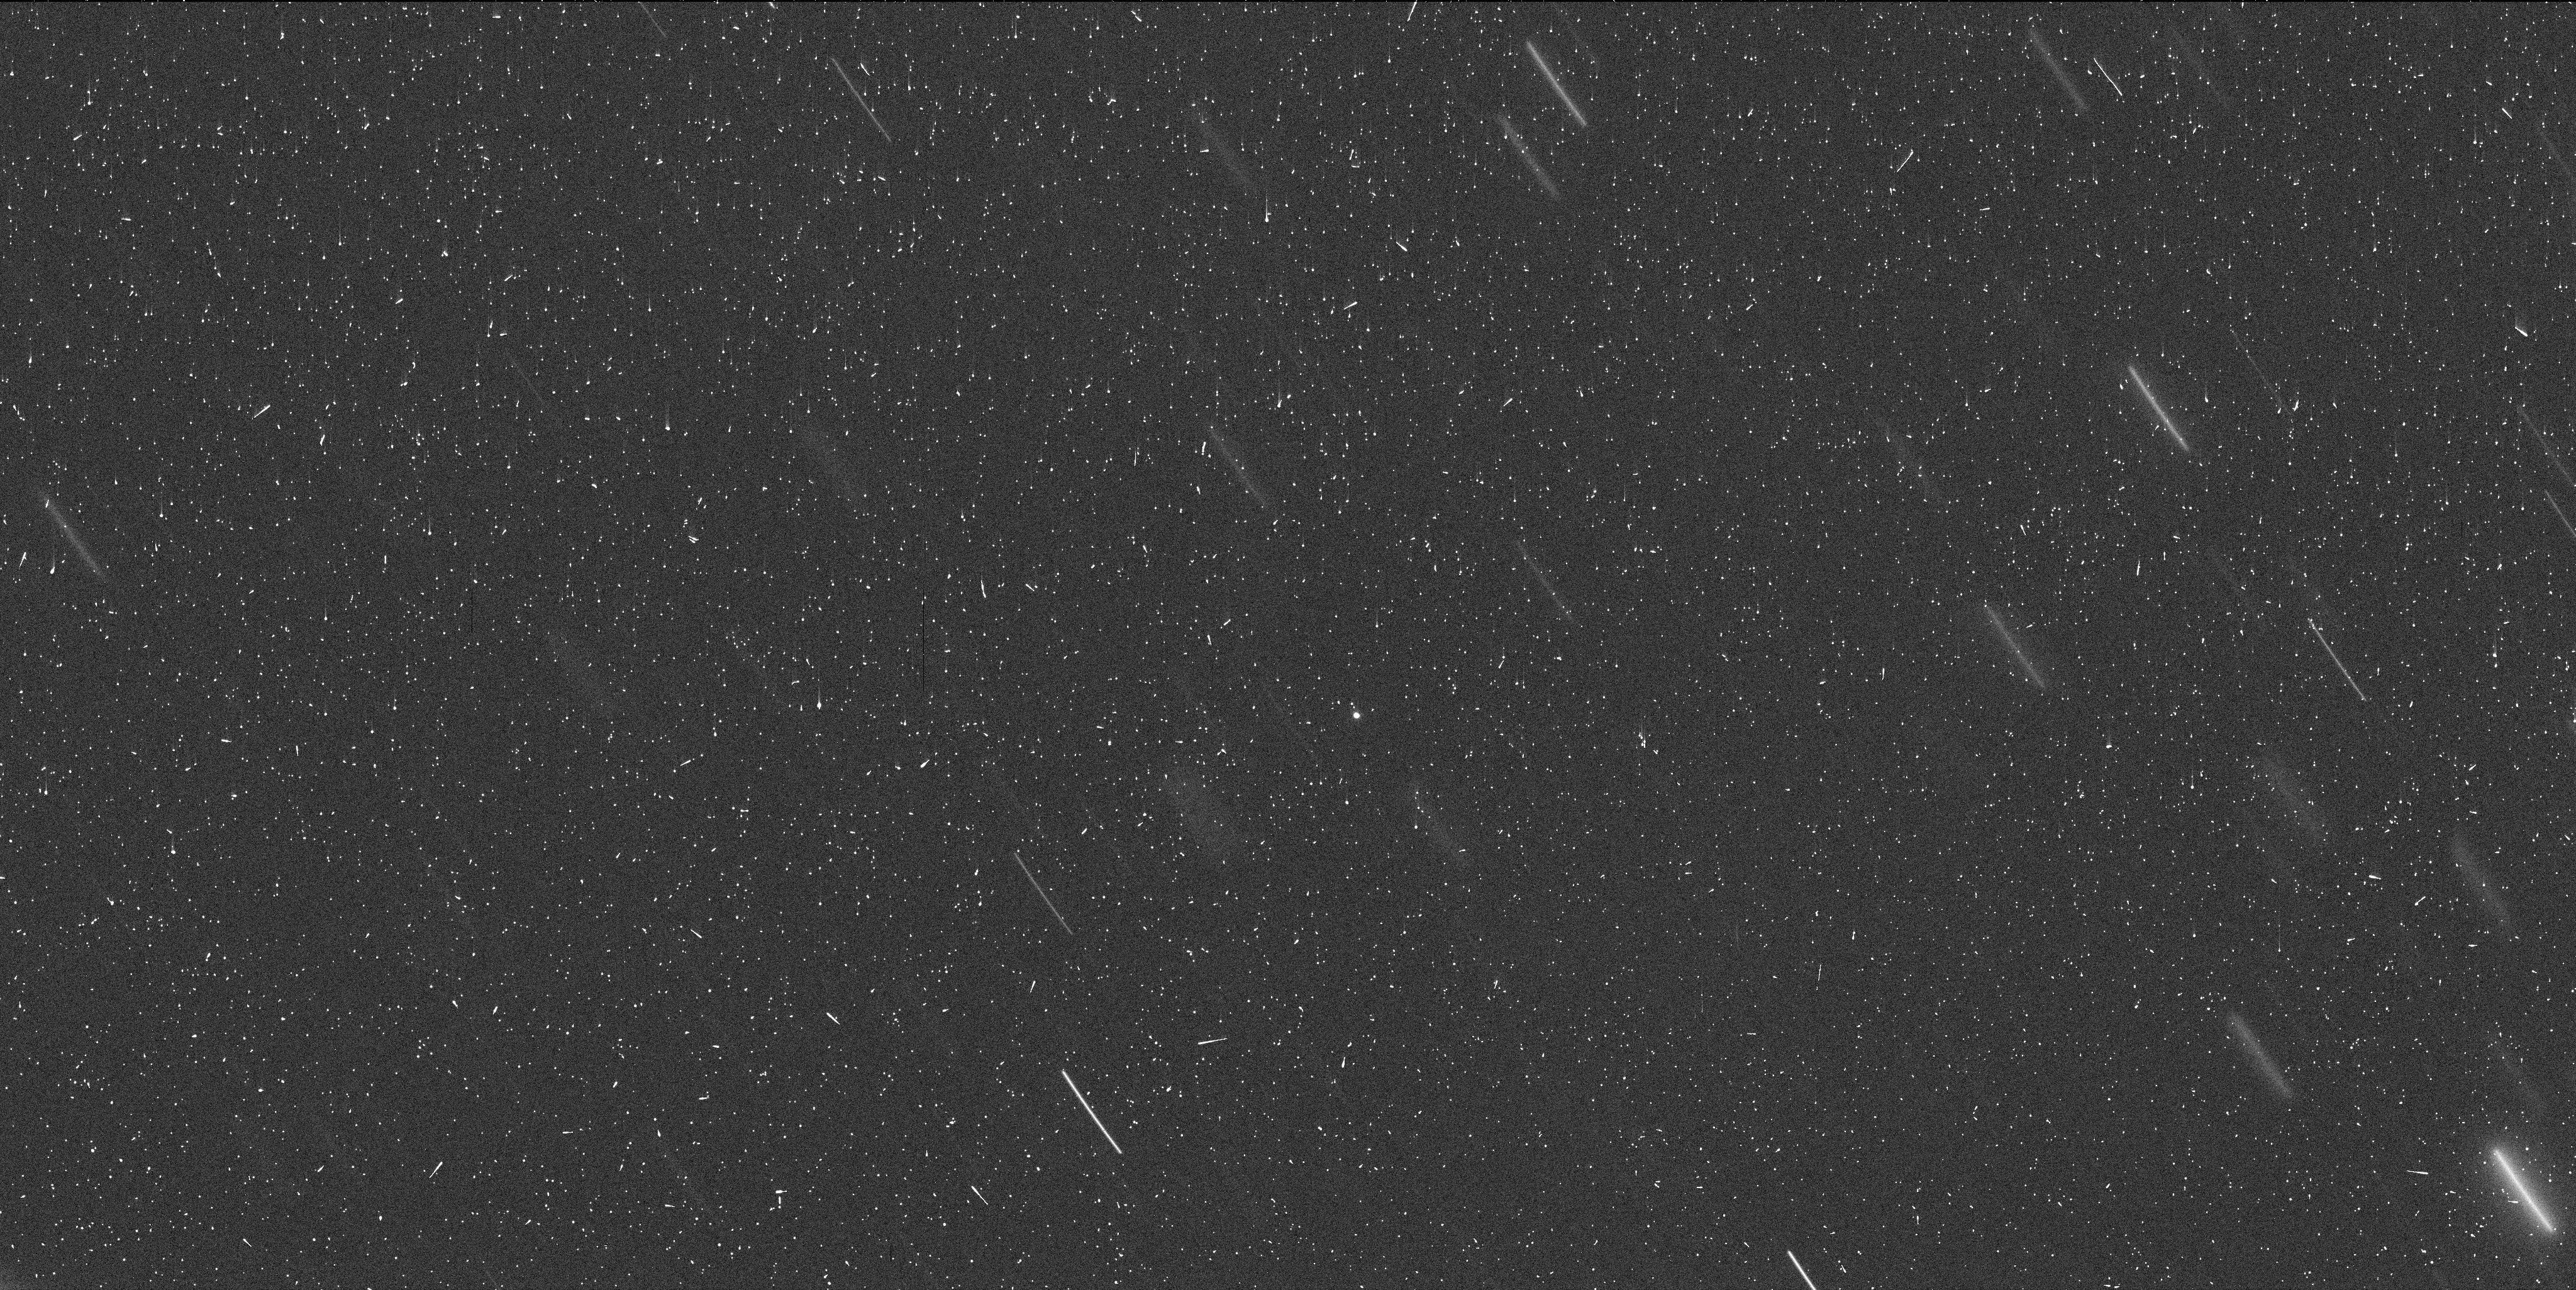
Target: MBC-2013P5-JPL19. Instrument: WFC3/UVIS. Filter: F350LP. Exposure: 7 min. Observation ID: iclu30rlq

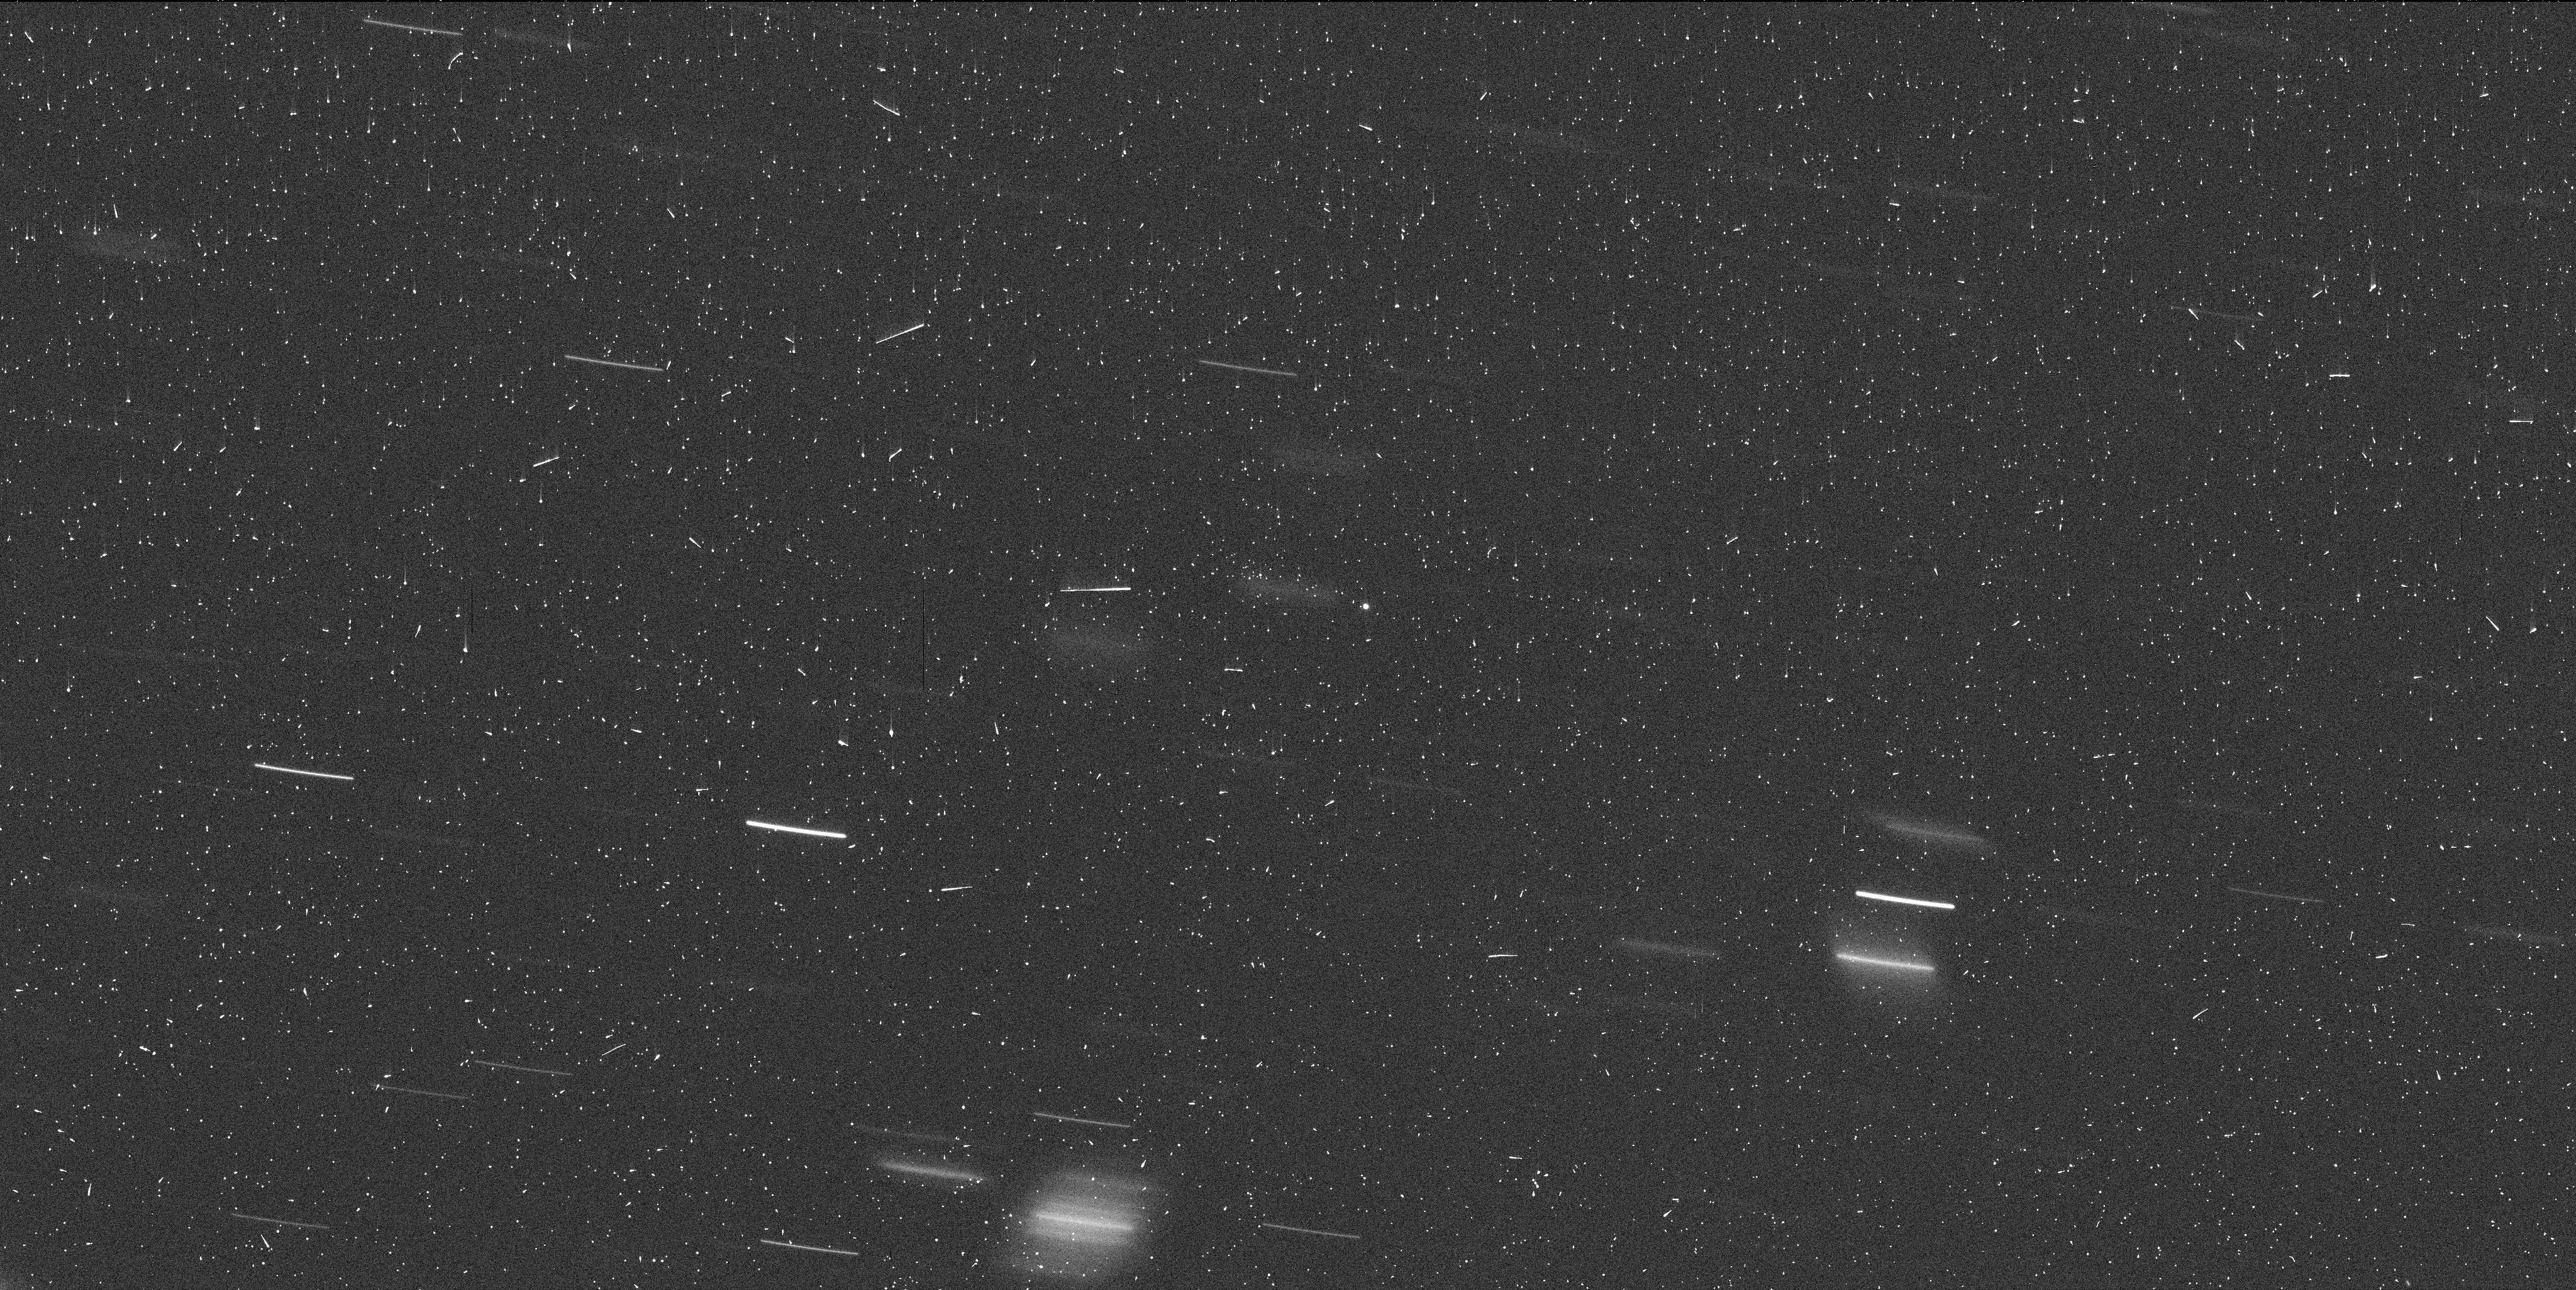
Target: MBC-2013P5-EPOCH-A. Instrument: WFC3/UVIS. Filter: F350LP. Exposure: 7 min. Observation ID: iclu20liq

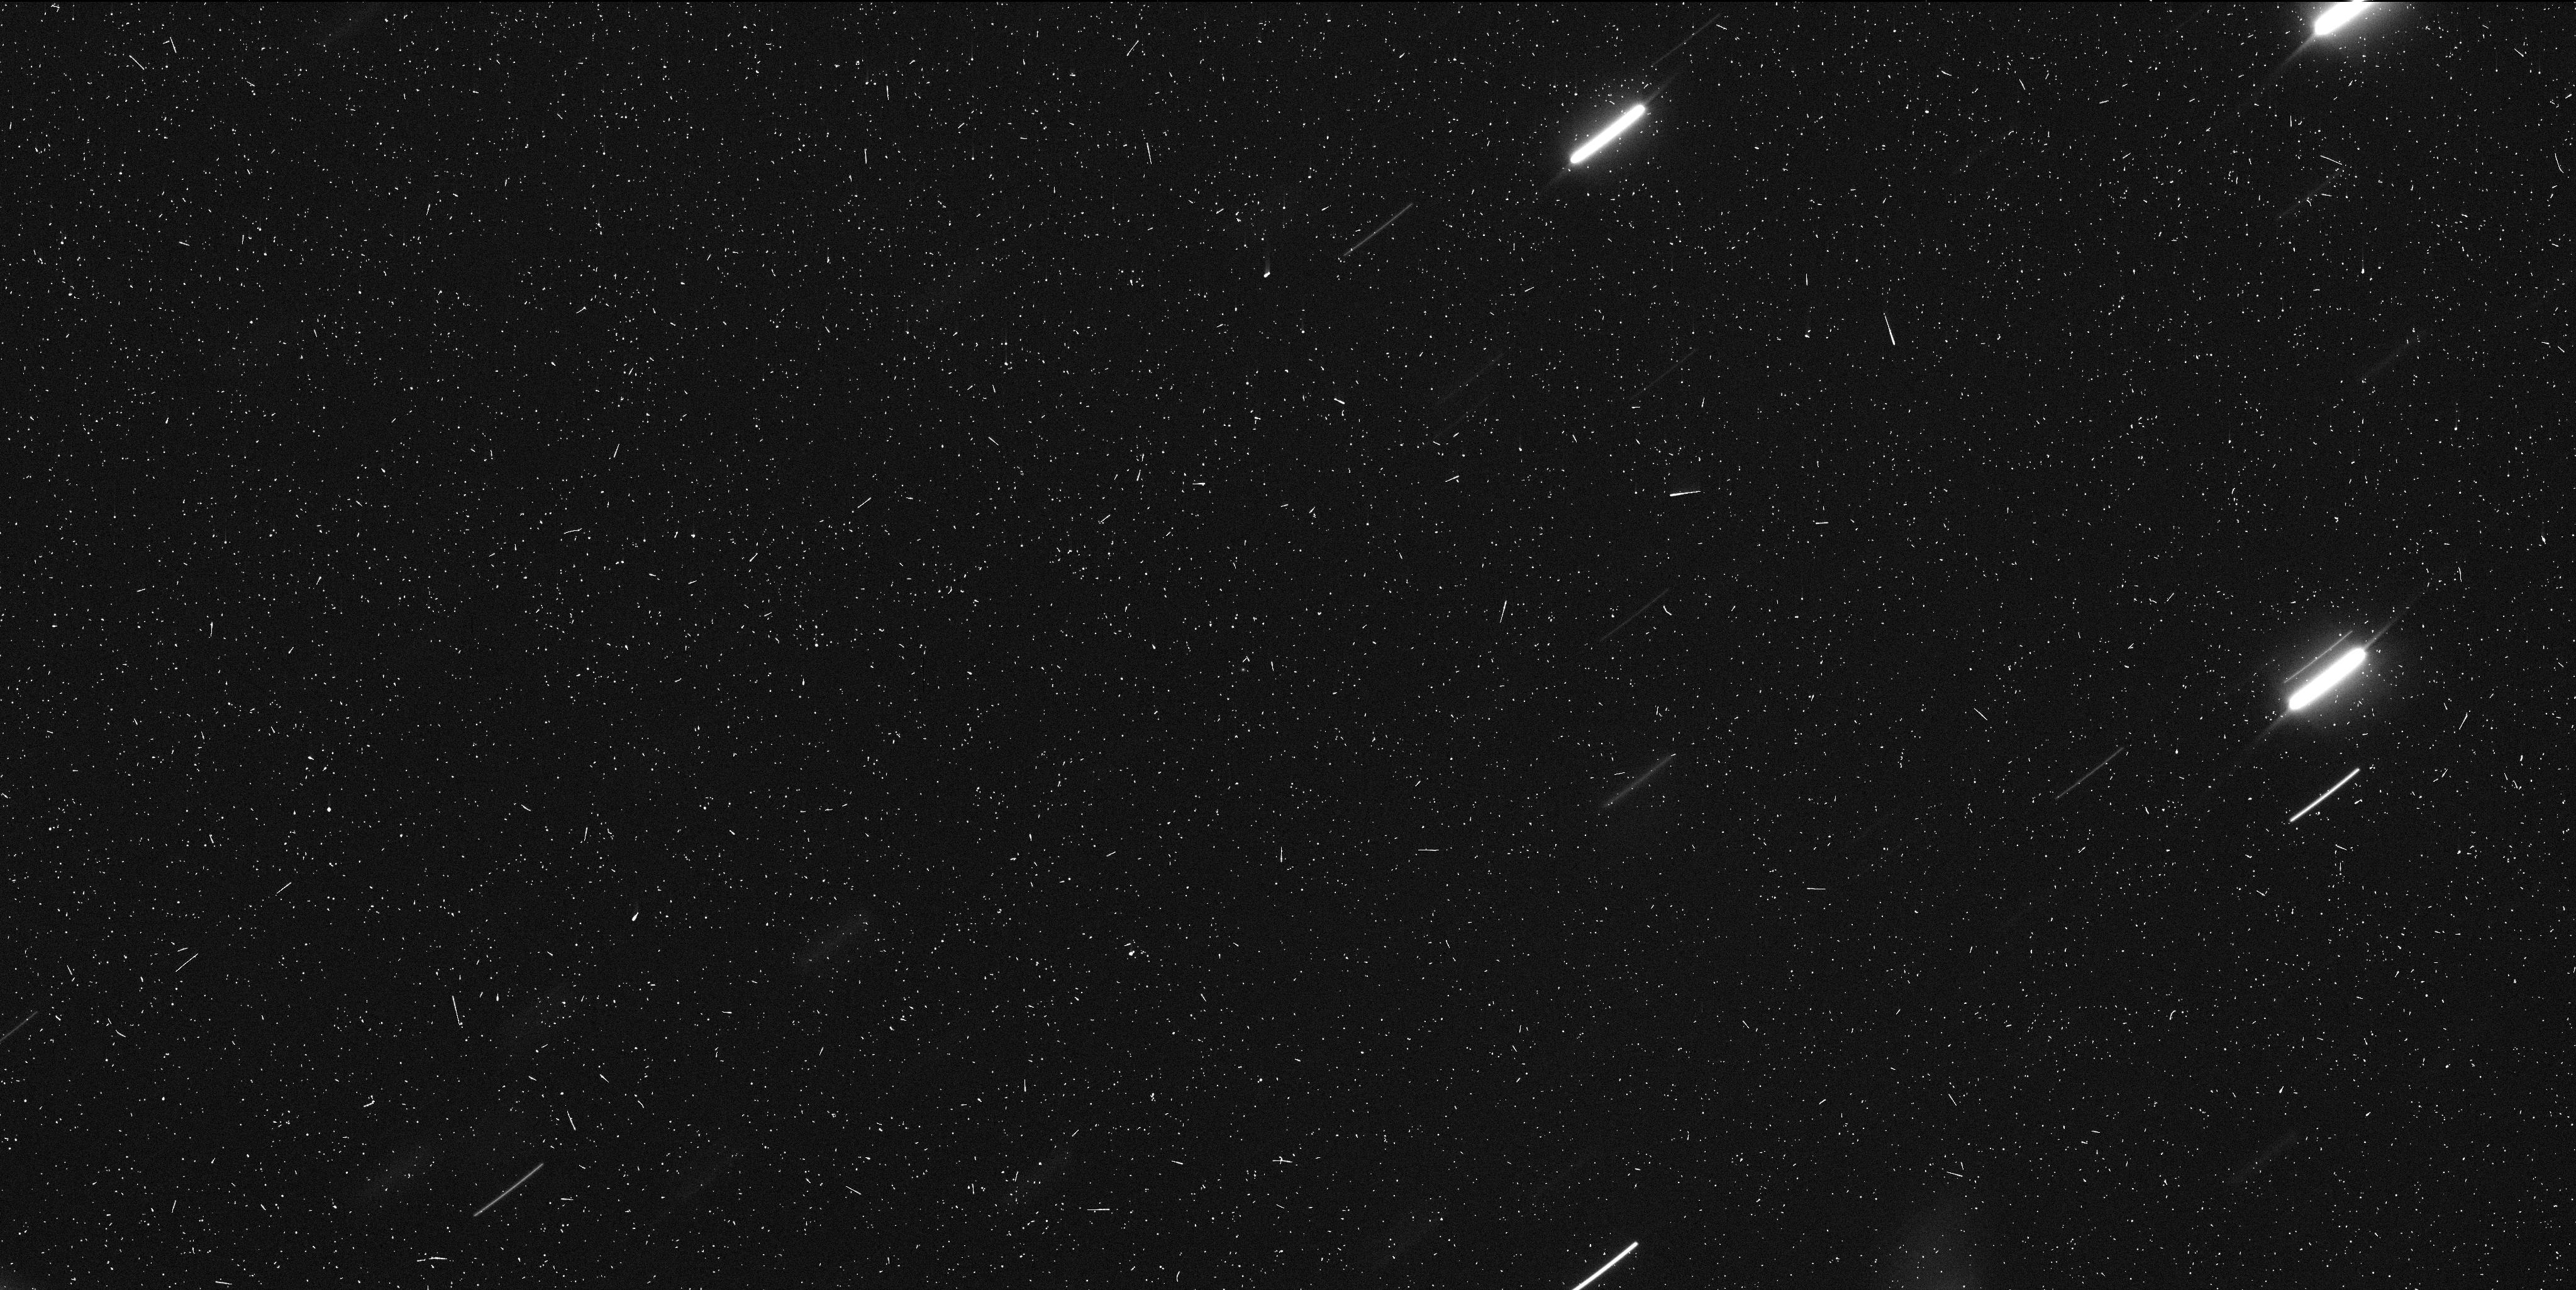
Target: MBC-2013P5-JPL19. Instrument: WFC3/UVIS. Filter: F350LP. Exposure: 7 min. Observation ID: iclu70dcq

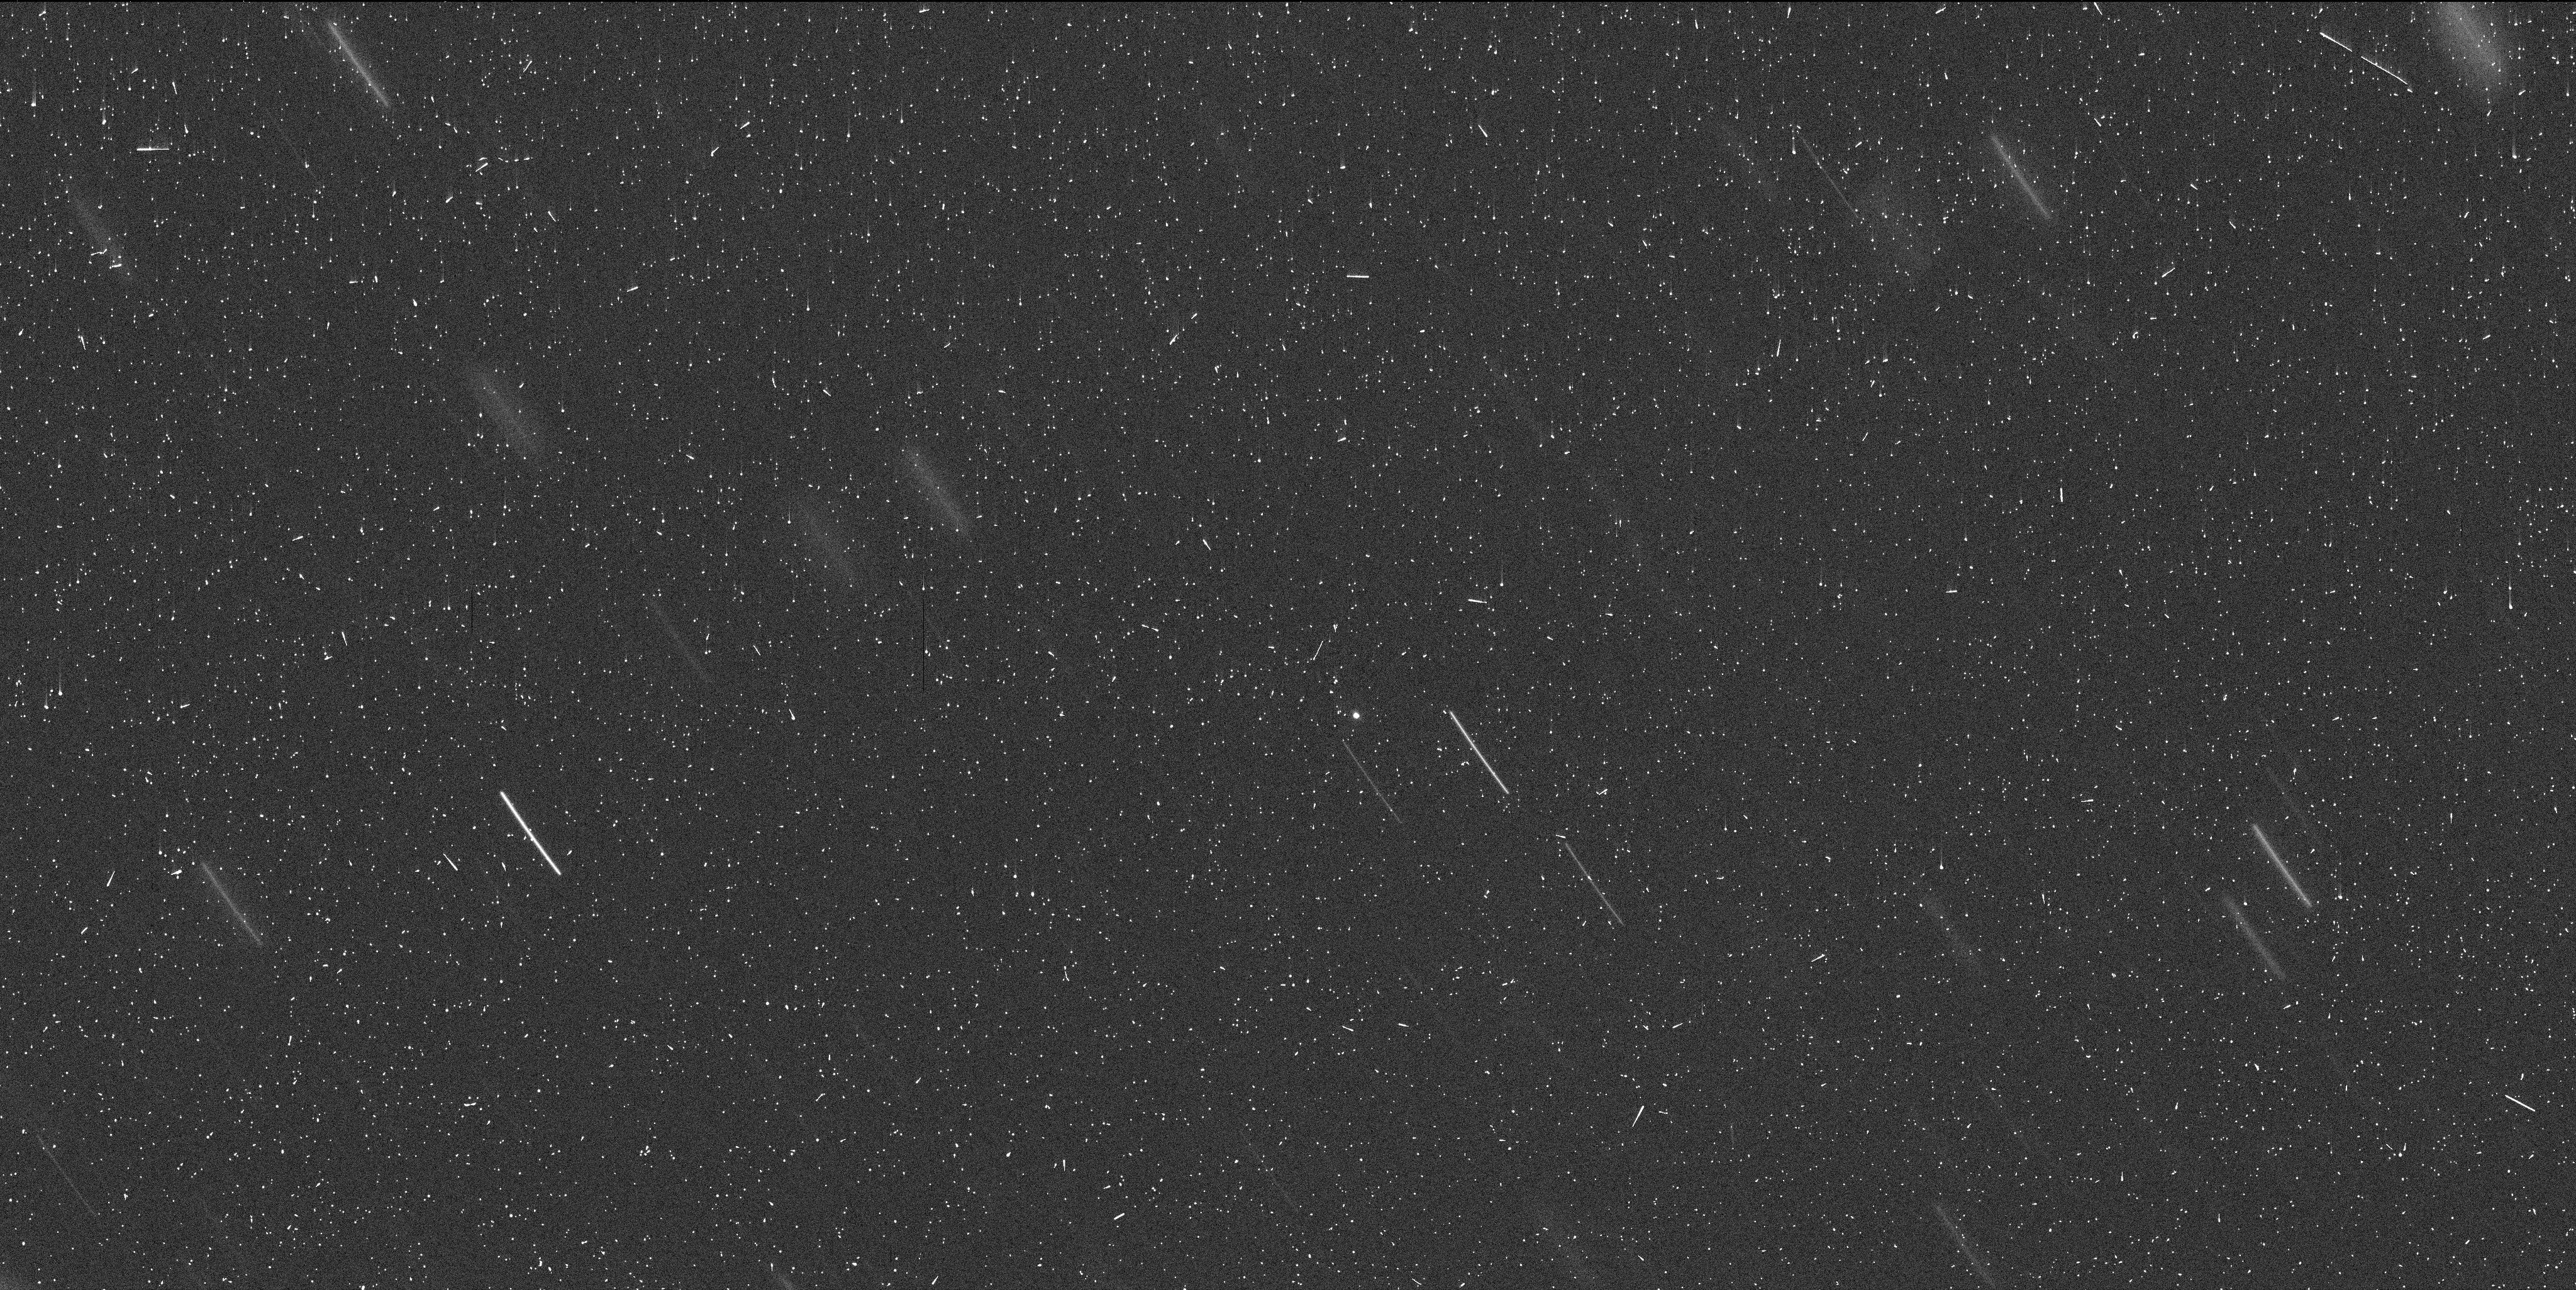
Target: MBC-2013P5-JPL19. Instrument: WFC3/UVIS. Filter: F350LP. Exposure: 7 min. Observation ID: iclu3as4q

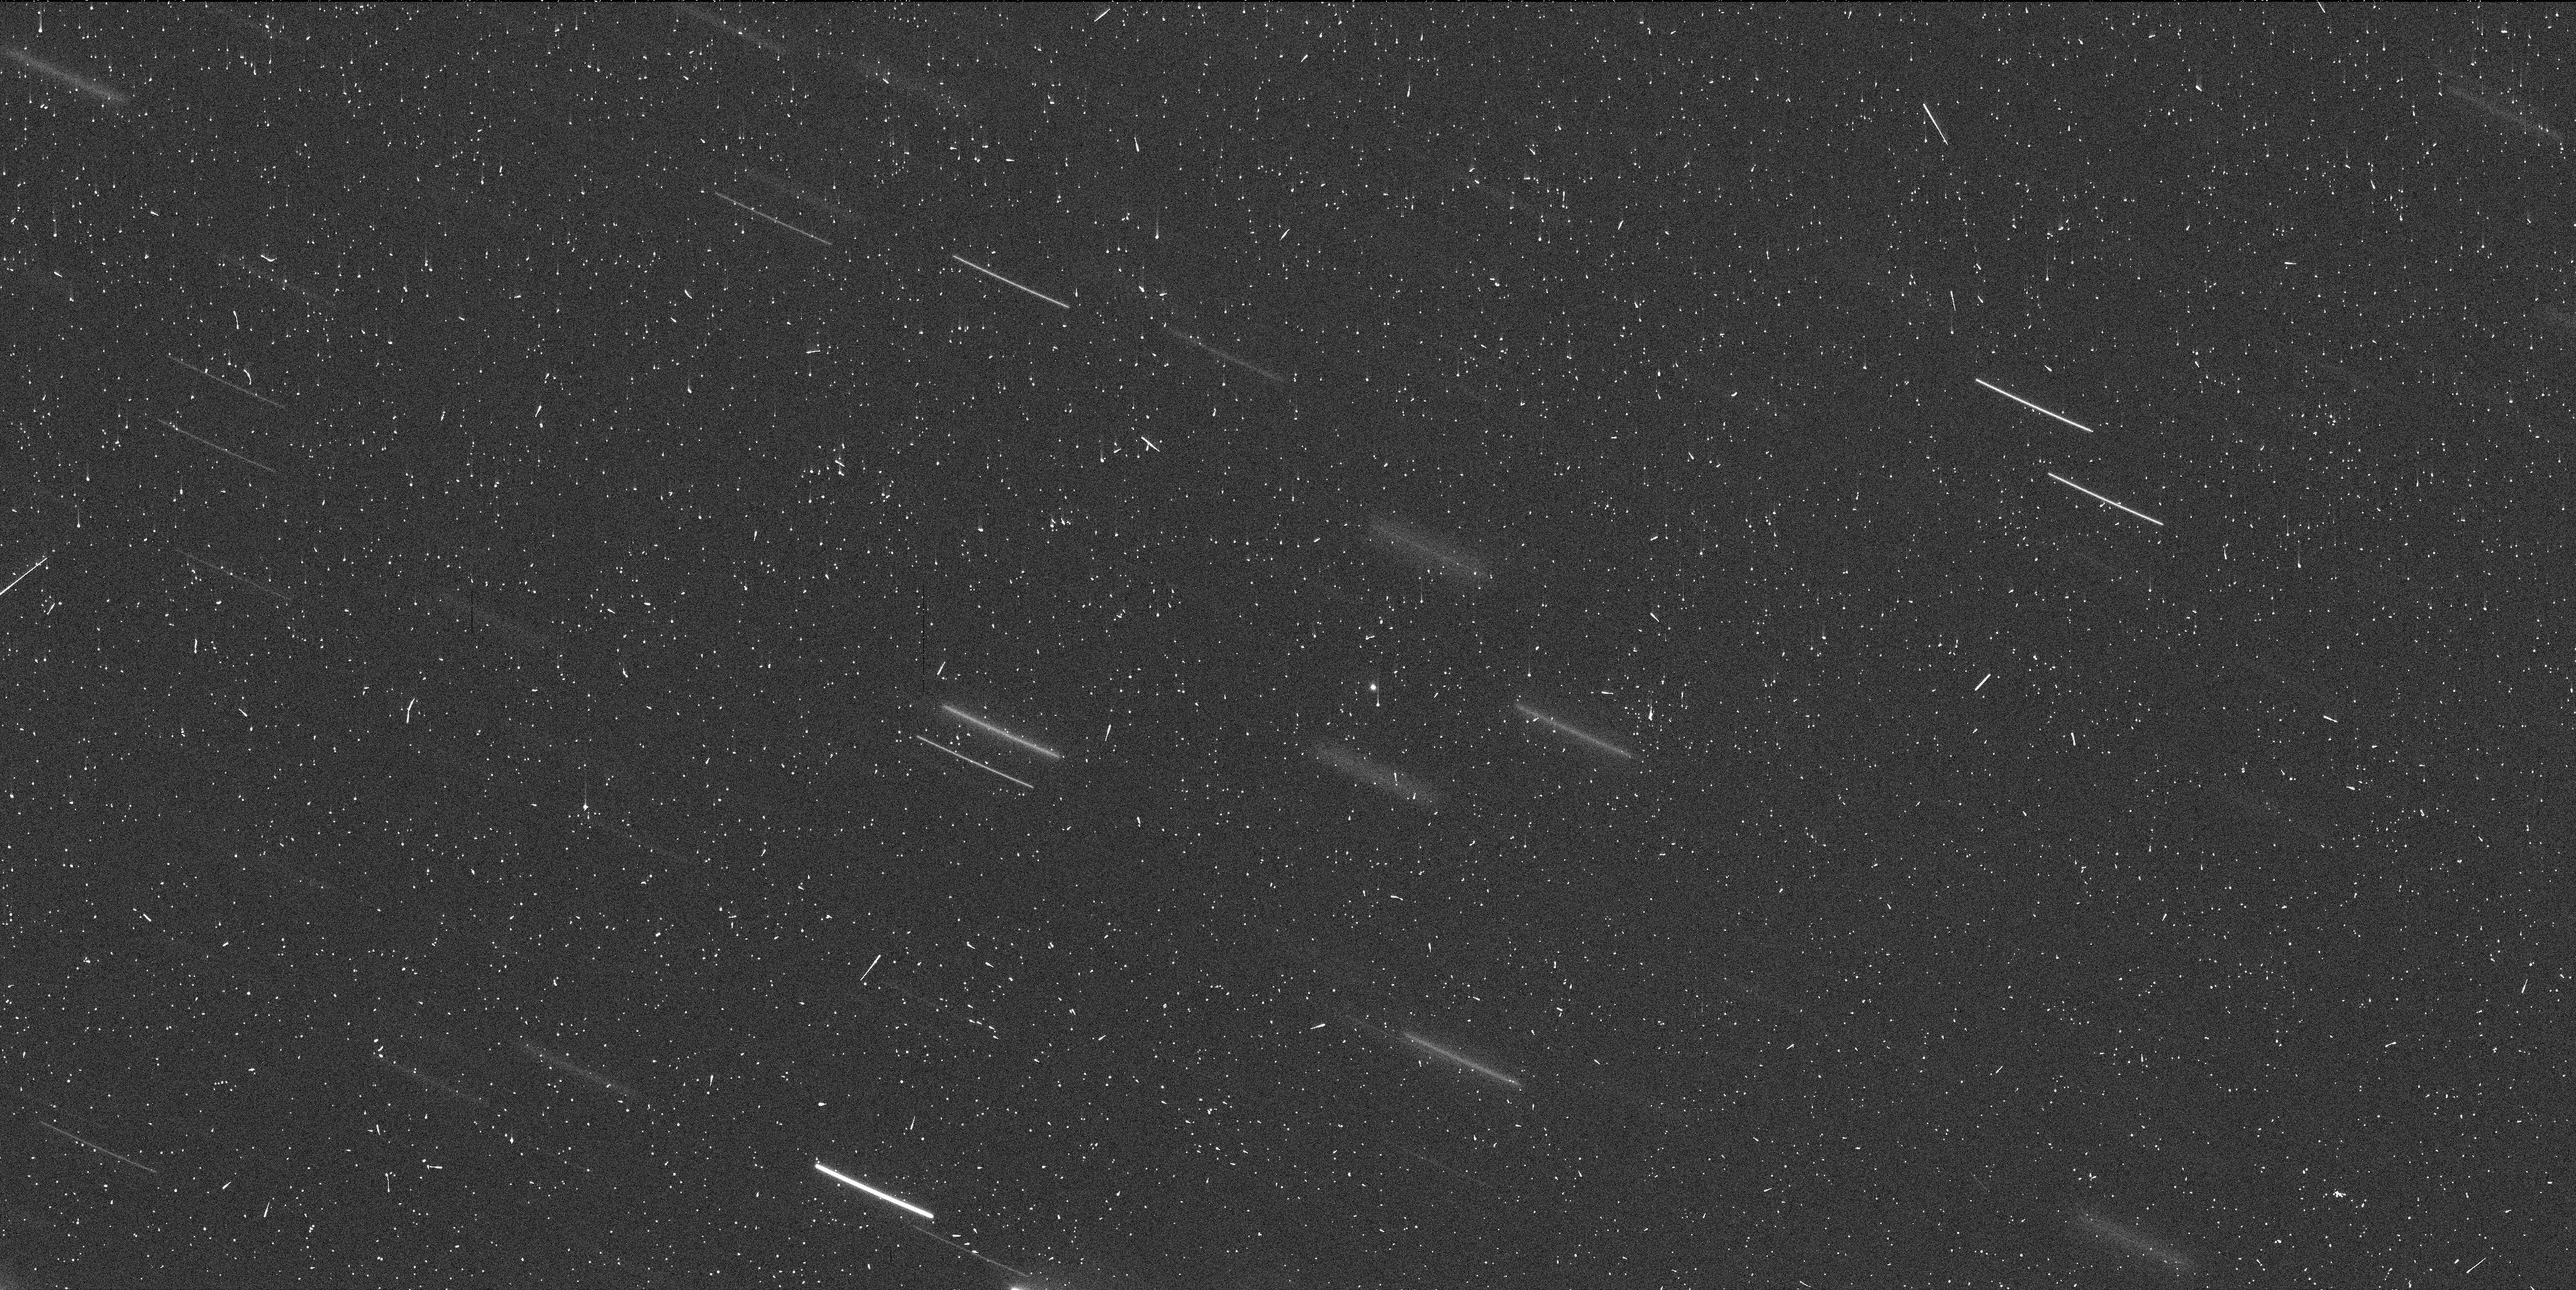
Target: MBC-2013P5-JPL19. Instrument: WFC3/UVIS. Filter: F350LP. Exposure: 7 min. Observation ID: iclu3bt5q

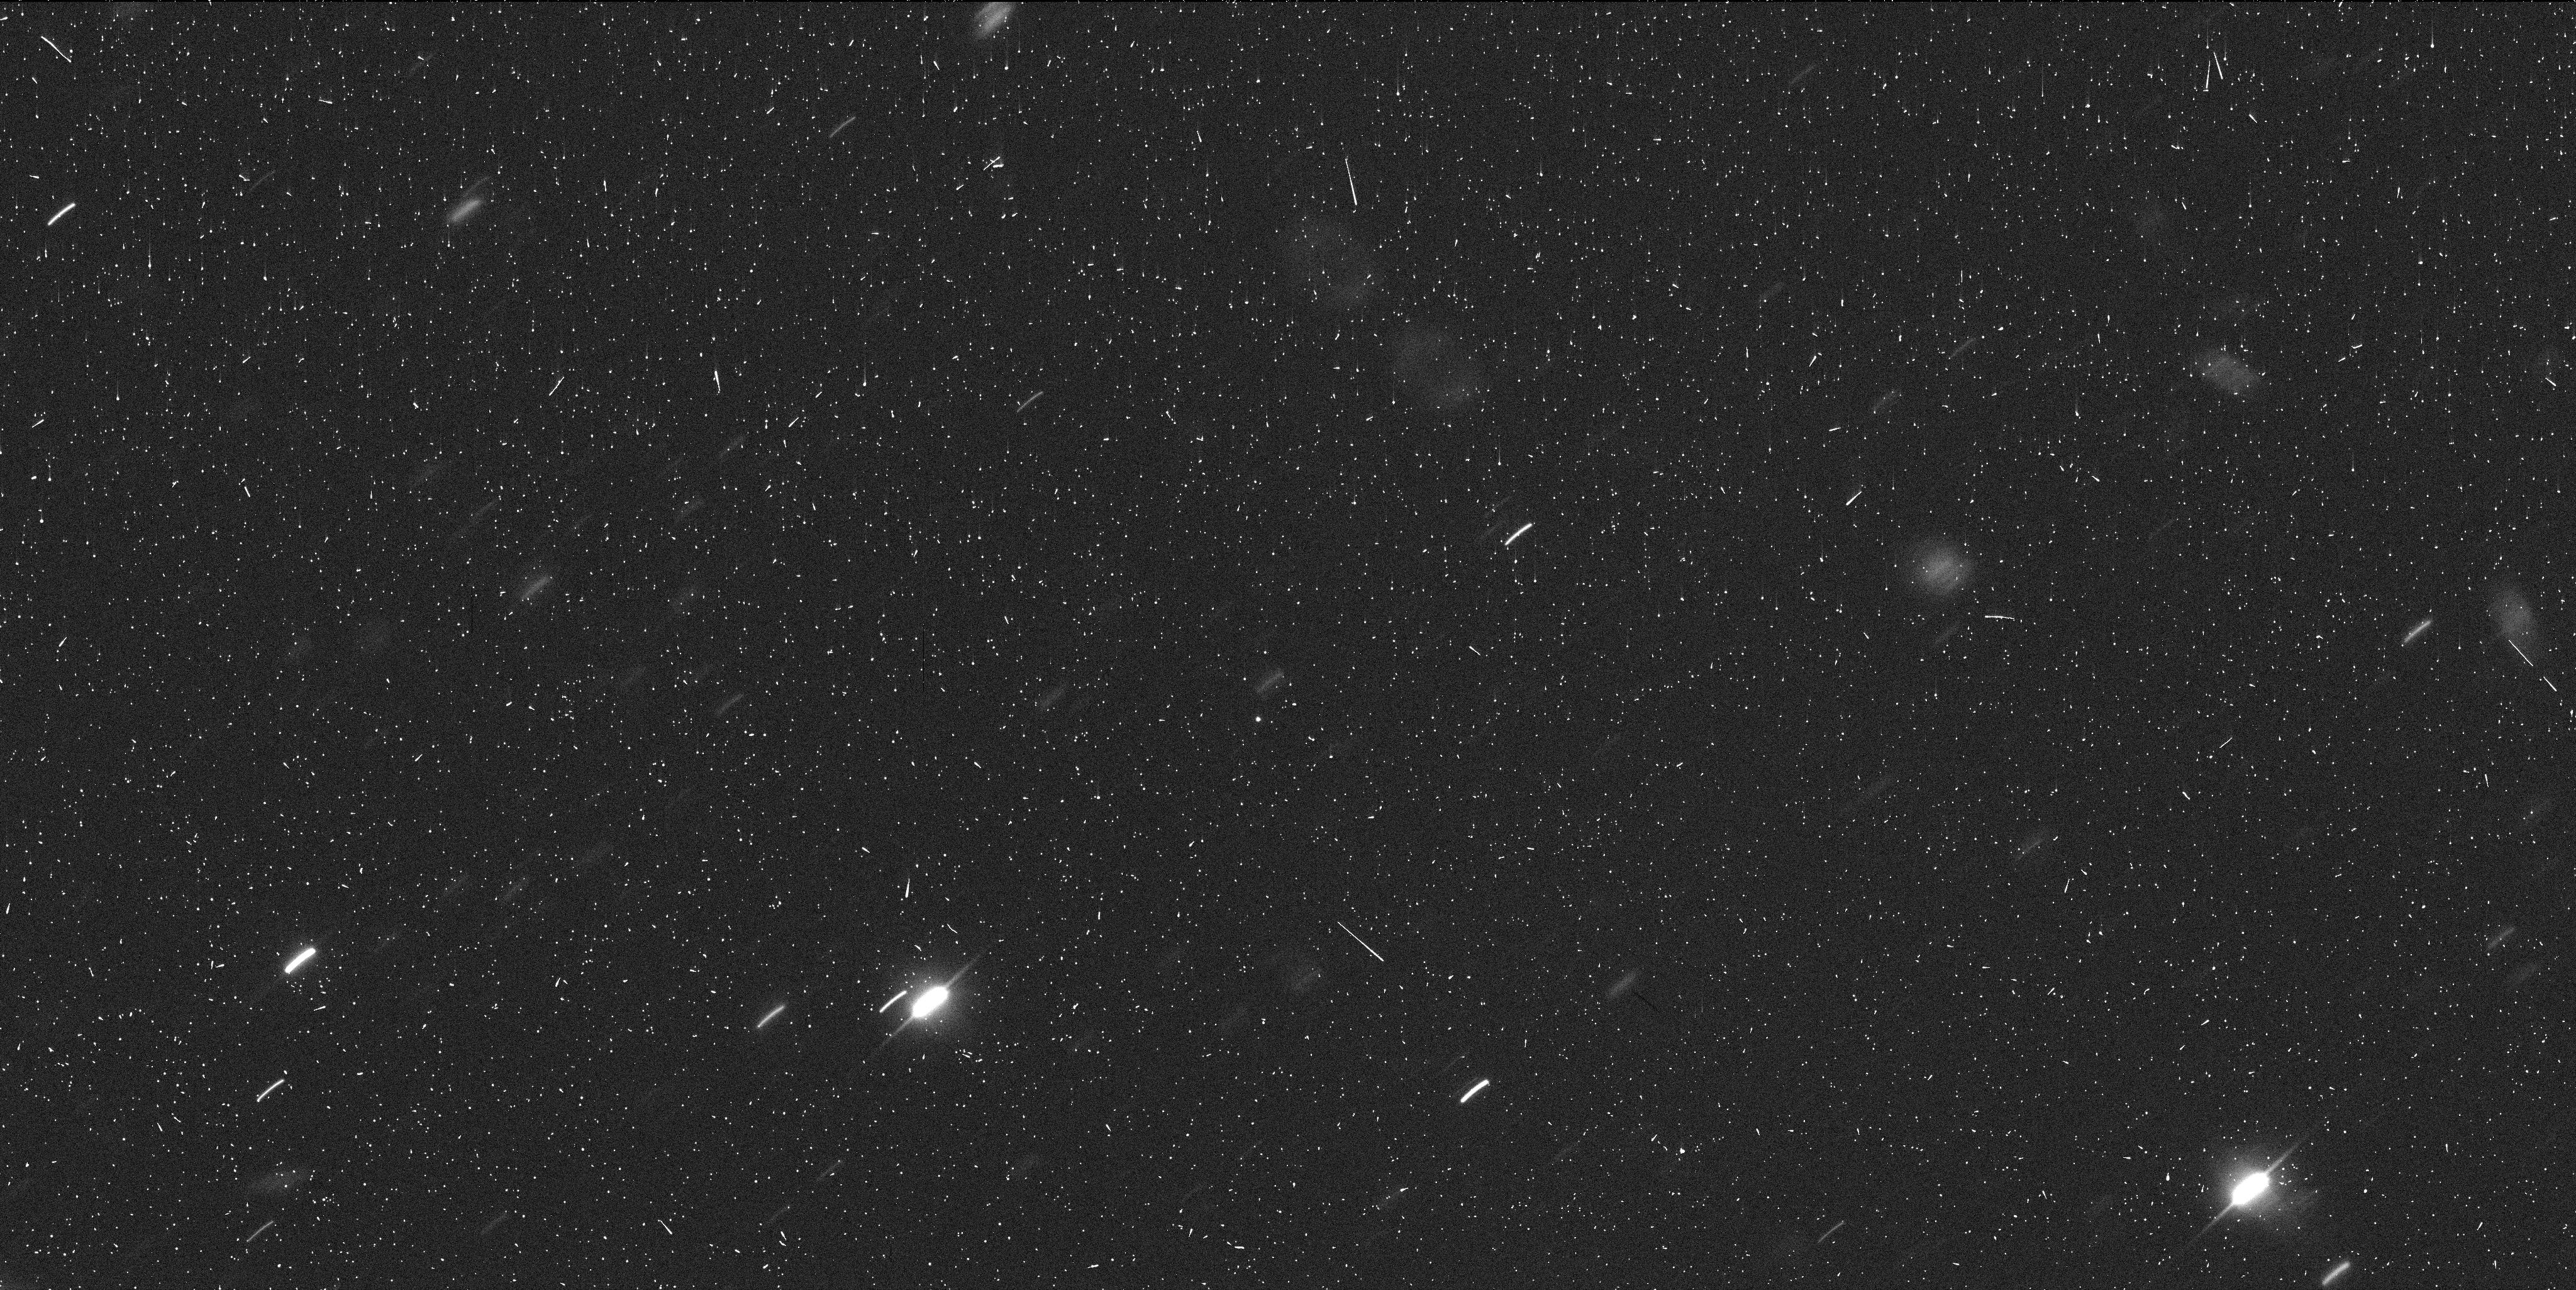
Target: MBC-2013P5-JPL19. Instrument: WFC3/UVIS. Filter: F350LP. Exposure: 7 min. Observation ID: iclu50bcq

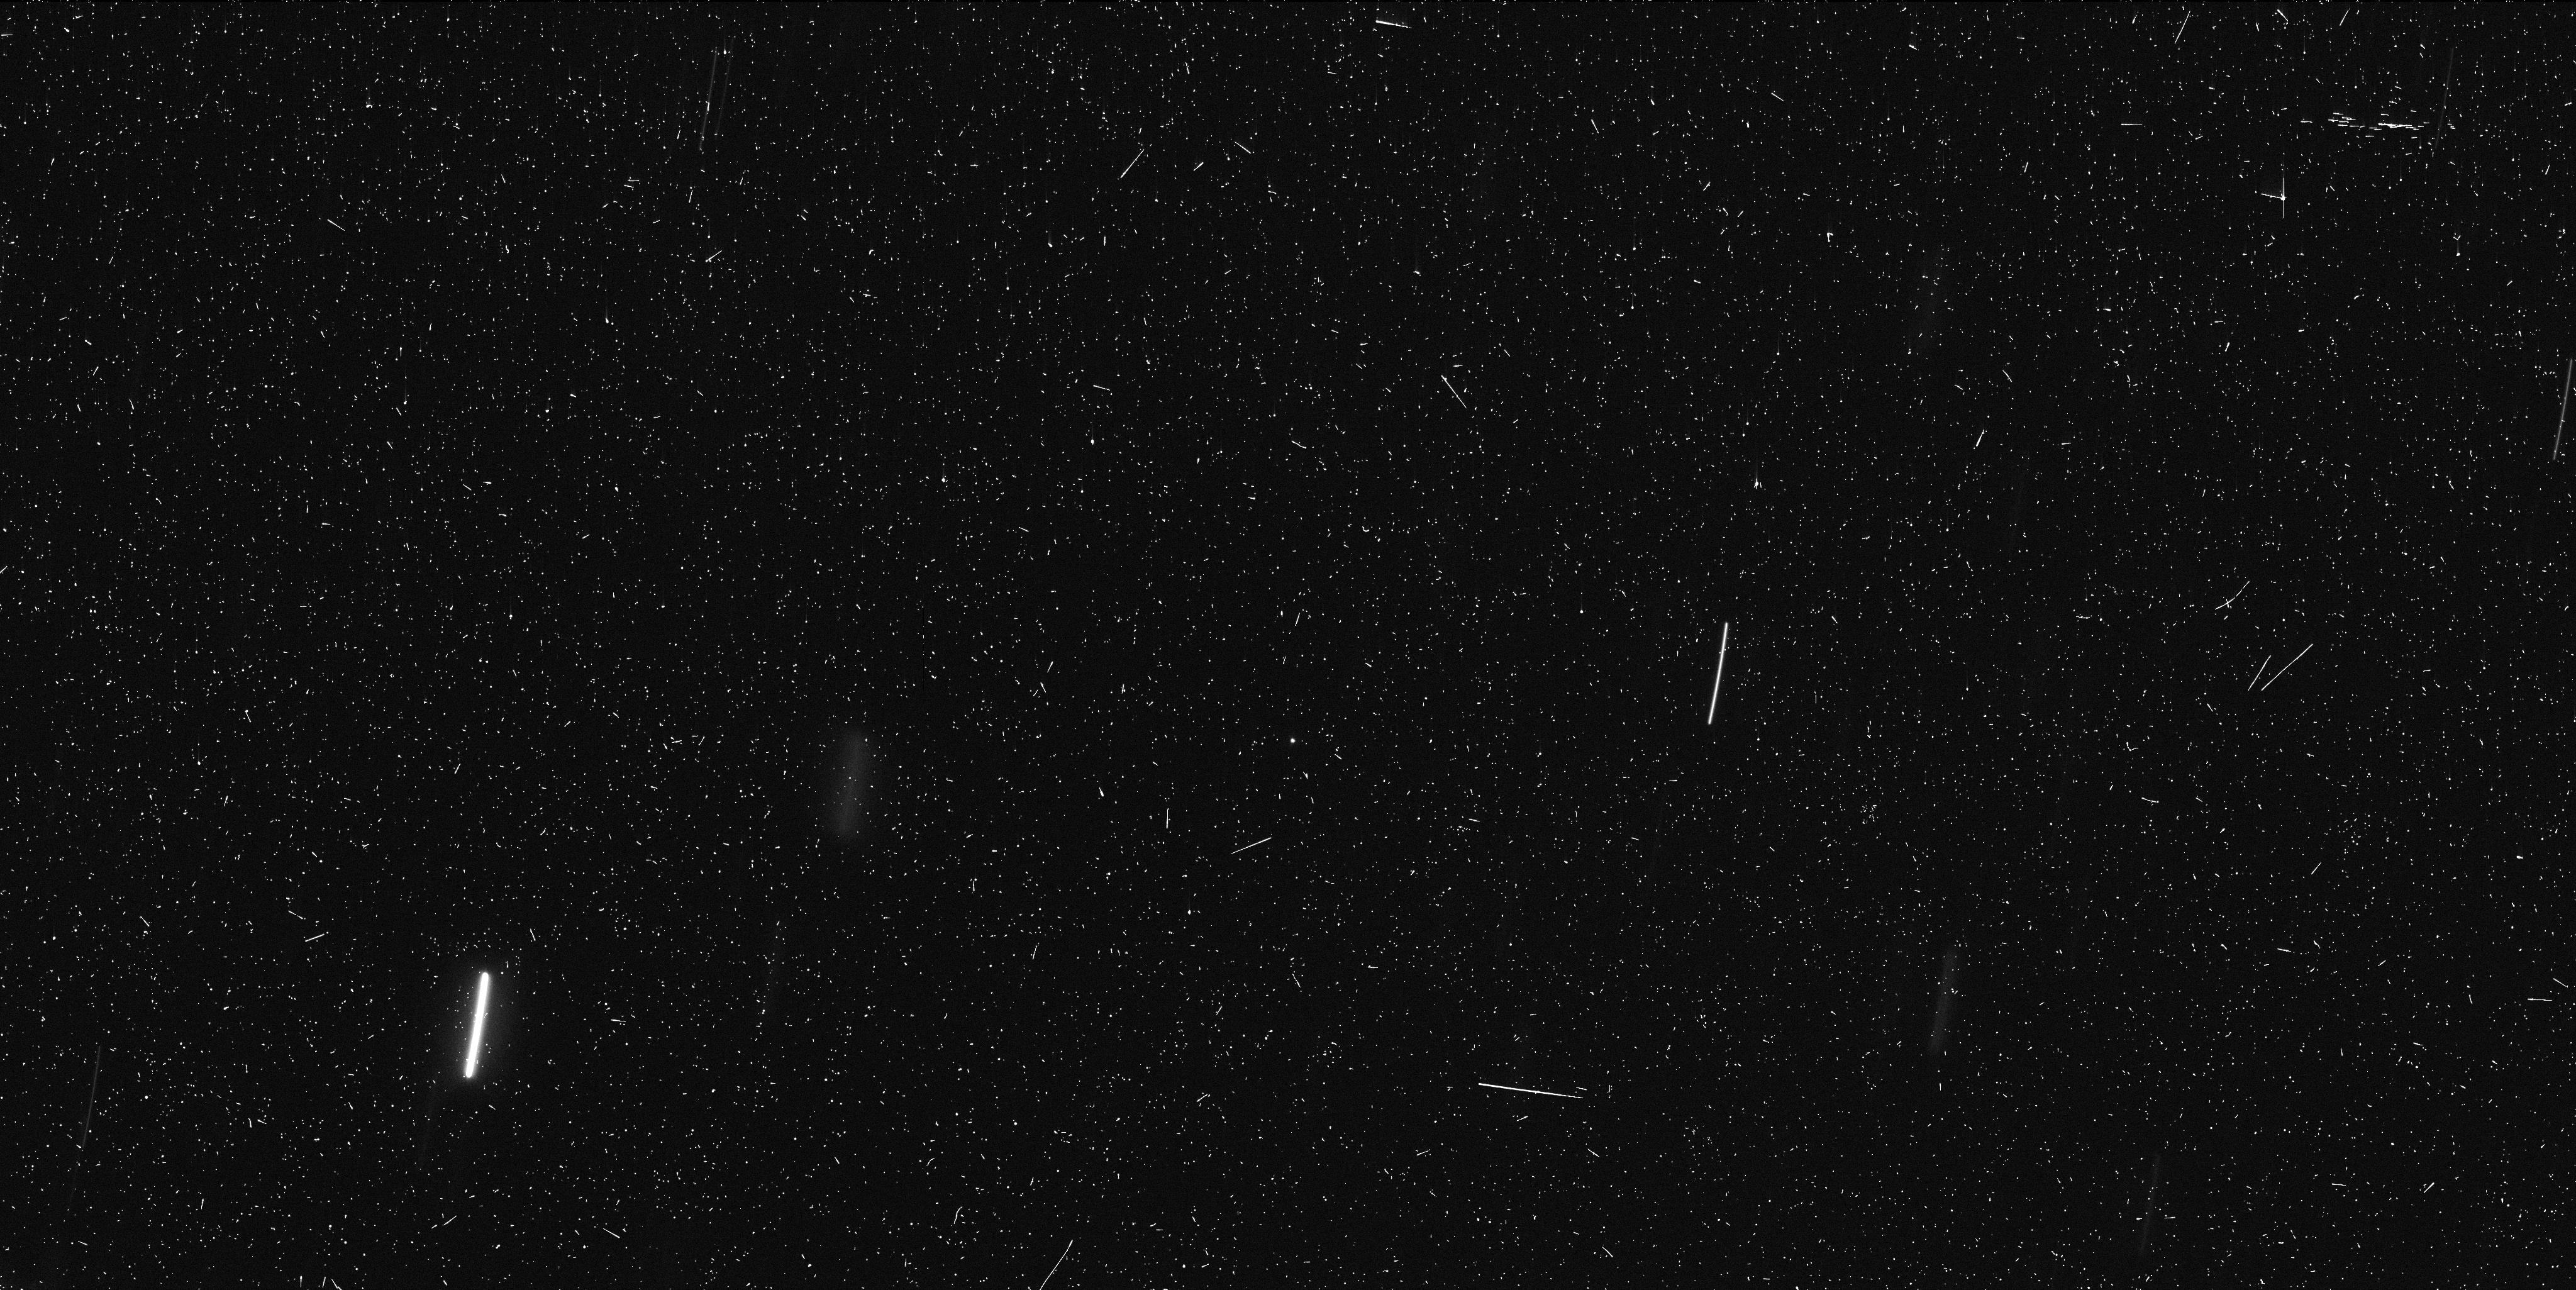
Target: MBC-2013P5-JPL19. Instrument: WFC3/UVIS. Filter: F350LP. Exposure: 7 min. Observation ID: iclu40k5q

Determining the Nature and Origin of Mass Loss from Active Asteroid P/2013 P5 (PI: Jewitt, David)

We propose a program of WFC3 images of active asteroid P/2013 P5 in order to determine the nature and origin of mass loss from this object. P5 ejects dust episodically, creating a multi-tailed appearance unlike that of any other known asteroid or comet. The ejection is thought to result from surface rotational instabilities (a process called "mass-shedding" by modelers). We will test the role of rotation by measuring the lightcurve of the nucleus and we will study the evolution of continued mass loss through Cycle 22. Rotational breakup and rotational mass-shedding are suspected to be the main mechanisms of destruction for sub-kilometer asteroids. Neither has been observed before but, between P/2013 P5 and P/2013 R3 (subject of another proposal) we have the first, potentially ground-breaking opportunities to observe both.